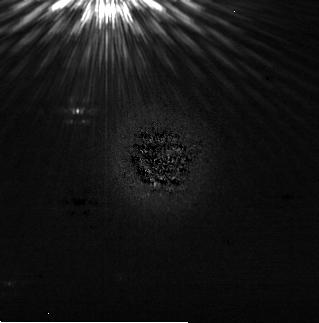
Target: HD164249
Instrument: NIRCAM/CORON
Filter: F200W+MASKRND
Exposure: 28 min
Observation ID: jw03989-c1012_t011_nircam_f200w-maskrnd-sub320a335r

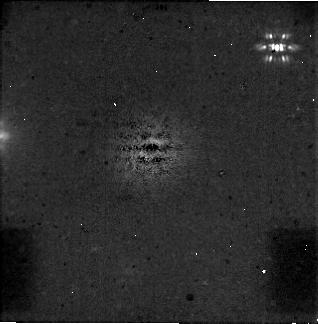
Target: HD21997
Instrument: NIRCAM/CORON
Filter: F444W+MASKRND
Exposure: 31 min
Observation ID: jw03989-c1007_t001_nircam_f444w-maskrnd-sub320a335r

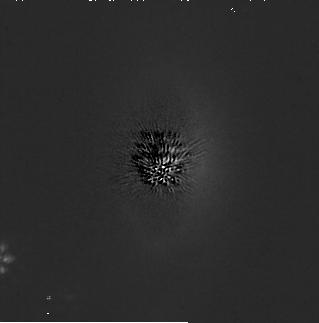
Target: HD92945
Instrument: NIRCAM/CORON
Filter: F200W+MASKRND
Exposure: 31 min
Observation ID: jw03989-c1008_t003_nircam_f200w-maskrnd-sub320a335r

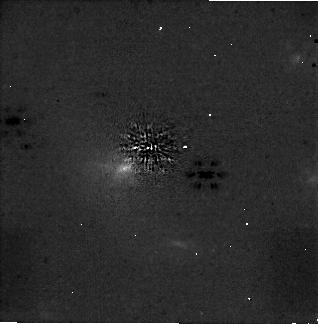
Target: HD202628
Instrument: NIRCAM/CORON
Filter: F444W+MASKRND
Exposure: 30 min
Observation ID: jw03989-c1009_t005_nircam_f444w-maskrnd-sub320a335r

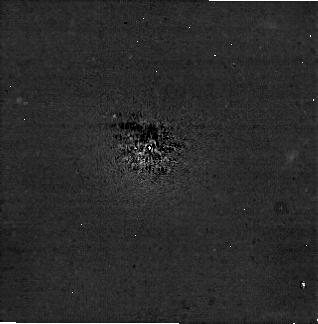
Target: HD195627
Instrument: NIRCAM/CORON
Filter: F444W+MASKRND
Exposure: 28 min
Observation ID: jw03989-c1010_t007_nircam_f444w-maskrnd-sub320a335r

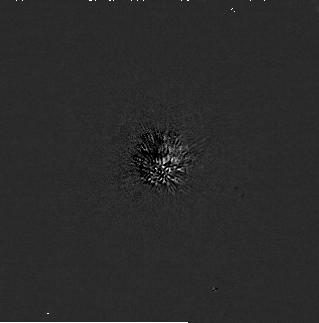
Target: HD113337
Instrument: NIRCAM/CORON
Filter: F200W+MASKRND
Exposure: 30 min
Observation ID: jw03989-c1013_t013_nircam_f200w-maskrnd-sub320a335r

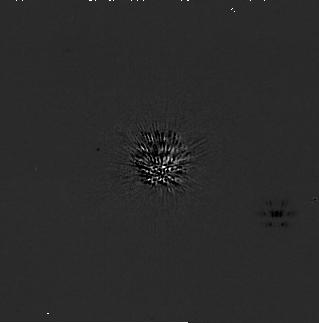
Target: HD202628
Instrument: NIRCAM/CORON
Filter: F200W+MASKRND
Exposure: 30 min
Observation ID: jw03989-c1009_t005_nircam_f200w-maskrnd-sub320a335r

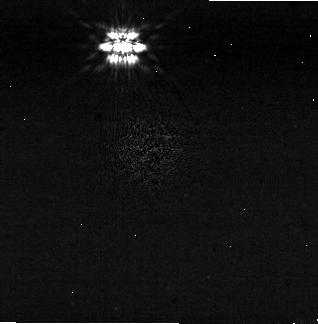
Target: HD164249
Instrument: NIRCAM/CORON
Filter: F444W+MASKRND
Exposure: 28 min
Observation ID: jw03989-c1012_t011_nircam_f444w-maskrnd-sub320a335r

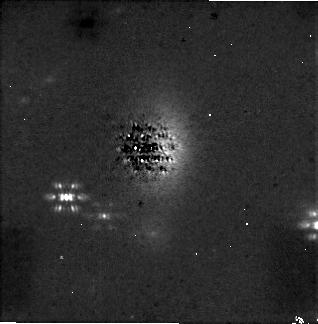
Target: HD92945
Instrument: NIRCAM/CORON
Filter: F444W+MASKRND
Exposure: 31 min
Observation ID: jw03989-c1008_t003_nircam_f444w-maskrnd-sub320a335r

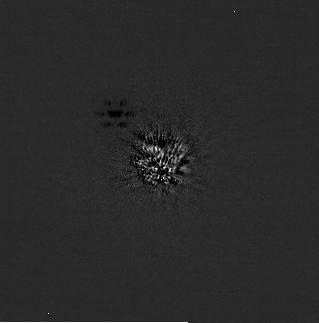
Target: HD195627
Instrument: NIRCAM/CORON
Filter: F200W+MASKRND
Exposure: 28 min
Observation ID: jw03989-c1010_t007_nircam_f200w-maskrnd-sub320a335r

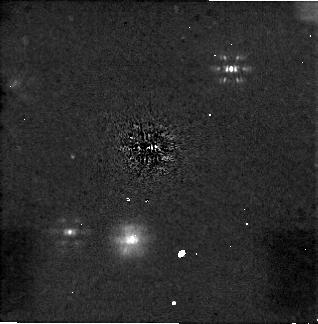
Target: HD113337
Instrument: NIRCAM/CORON
Filter: F444W+MASKRND
Exposure: 30 min
Observation ID: jw03989-c1013_t013_nircam_f444w-maskrnd-sub320a335r

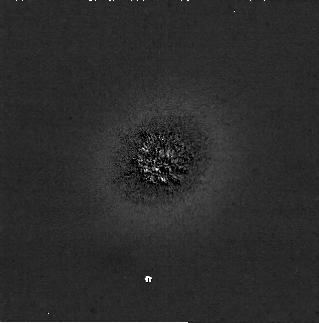
Target: HD21997
Instrument: NIRCAM/CORON
Filter: F200W+MASKRND
Exposure: 31 min
Observation ID: jw03989-c1007_t001_nircam_f200w-maskrnd-sub320a335r

Spotting the Perturbers: A Coronagraphic Survey of Debris Disk Stars with Proper Motion Anomalies (PI: Hinkley, Sasha)

Using the NIRCam MASK335R coronagraph operating at 2.1 and 4.44 mcirons, we will directly image the massive planets that are responsible for inducing significant Proper Motion anomalies in a set of seven nearby star systems. Our program distingushes itself from other JWST coronagraphic programs, as each of these systems possess a circumstellar debris disk that has been well-characterized by Herschel, ALMA or scattered light imaging in some cases. These resolved images of the debris disks give clear geometric information about the geometry of the system, which in turn tightly constrain the allowable masses and semi-major axis parameter space for any dynamical perturbers. Our detections of planetary mass companions will thus immediately provide their physical separation (in AU), and (crucially) their dynamical mass. The infrared photometry of these companions, combined with their dynamical masses, will put extremely powerful constraints on evolutionary models of exoplanet atmospheres as well as reveal important information about the early thermal histories of planetary mass companions.